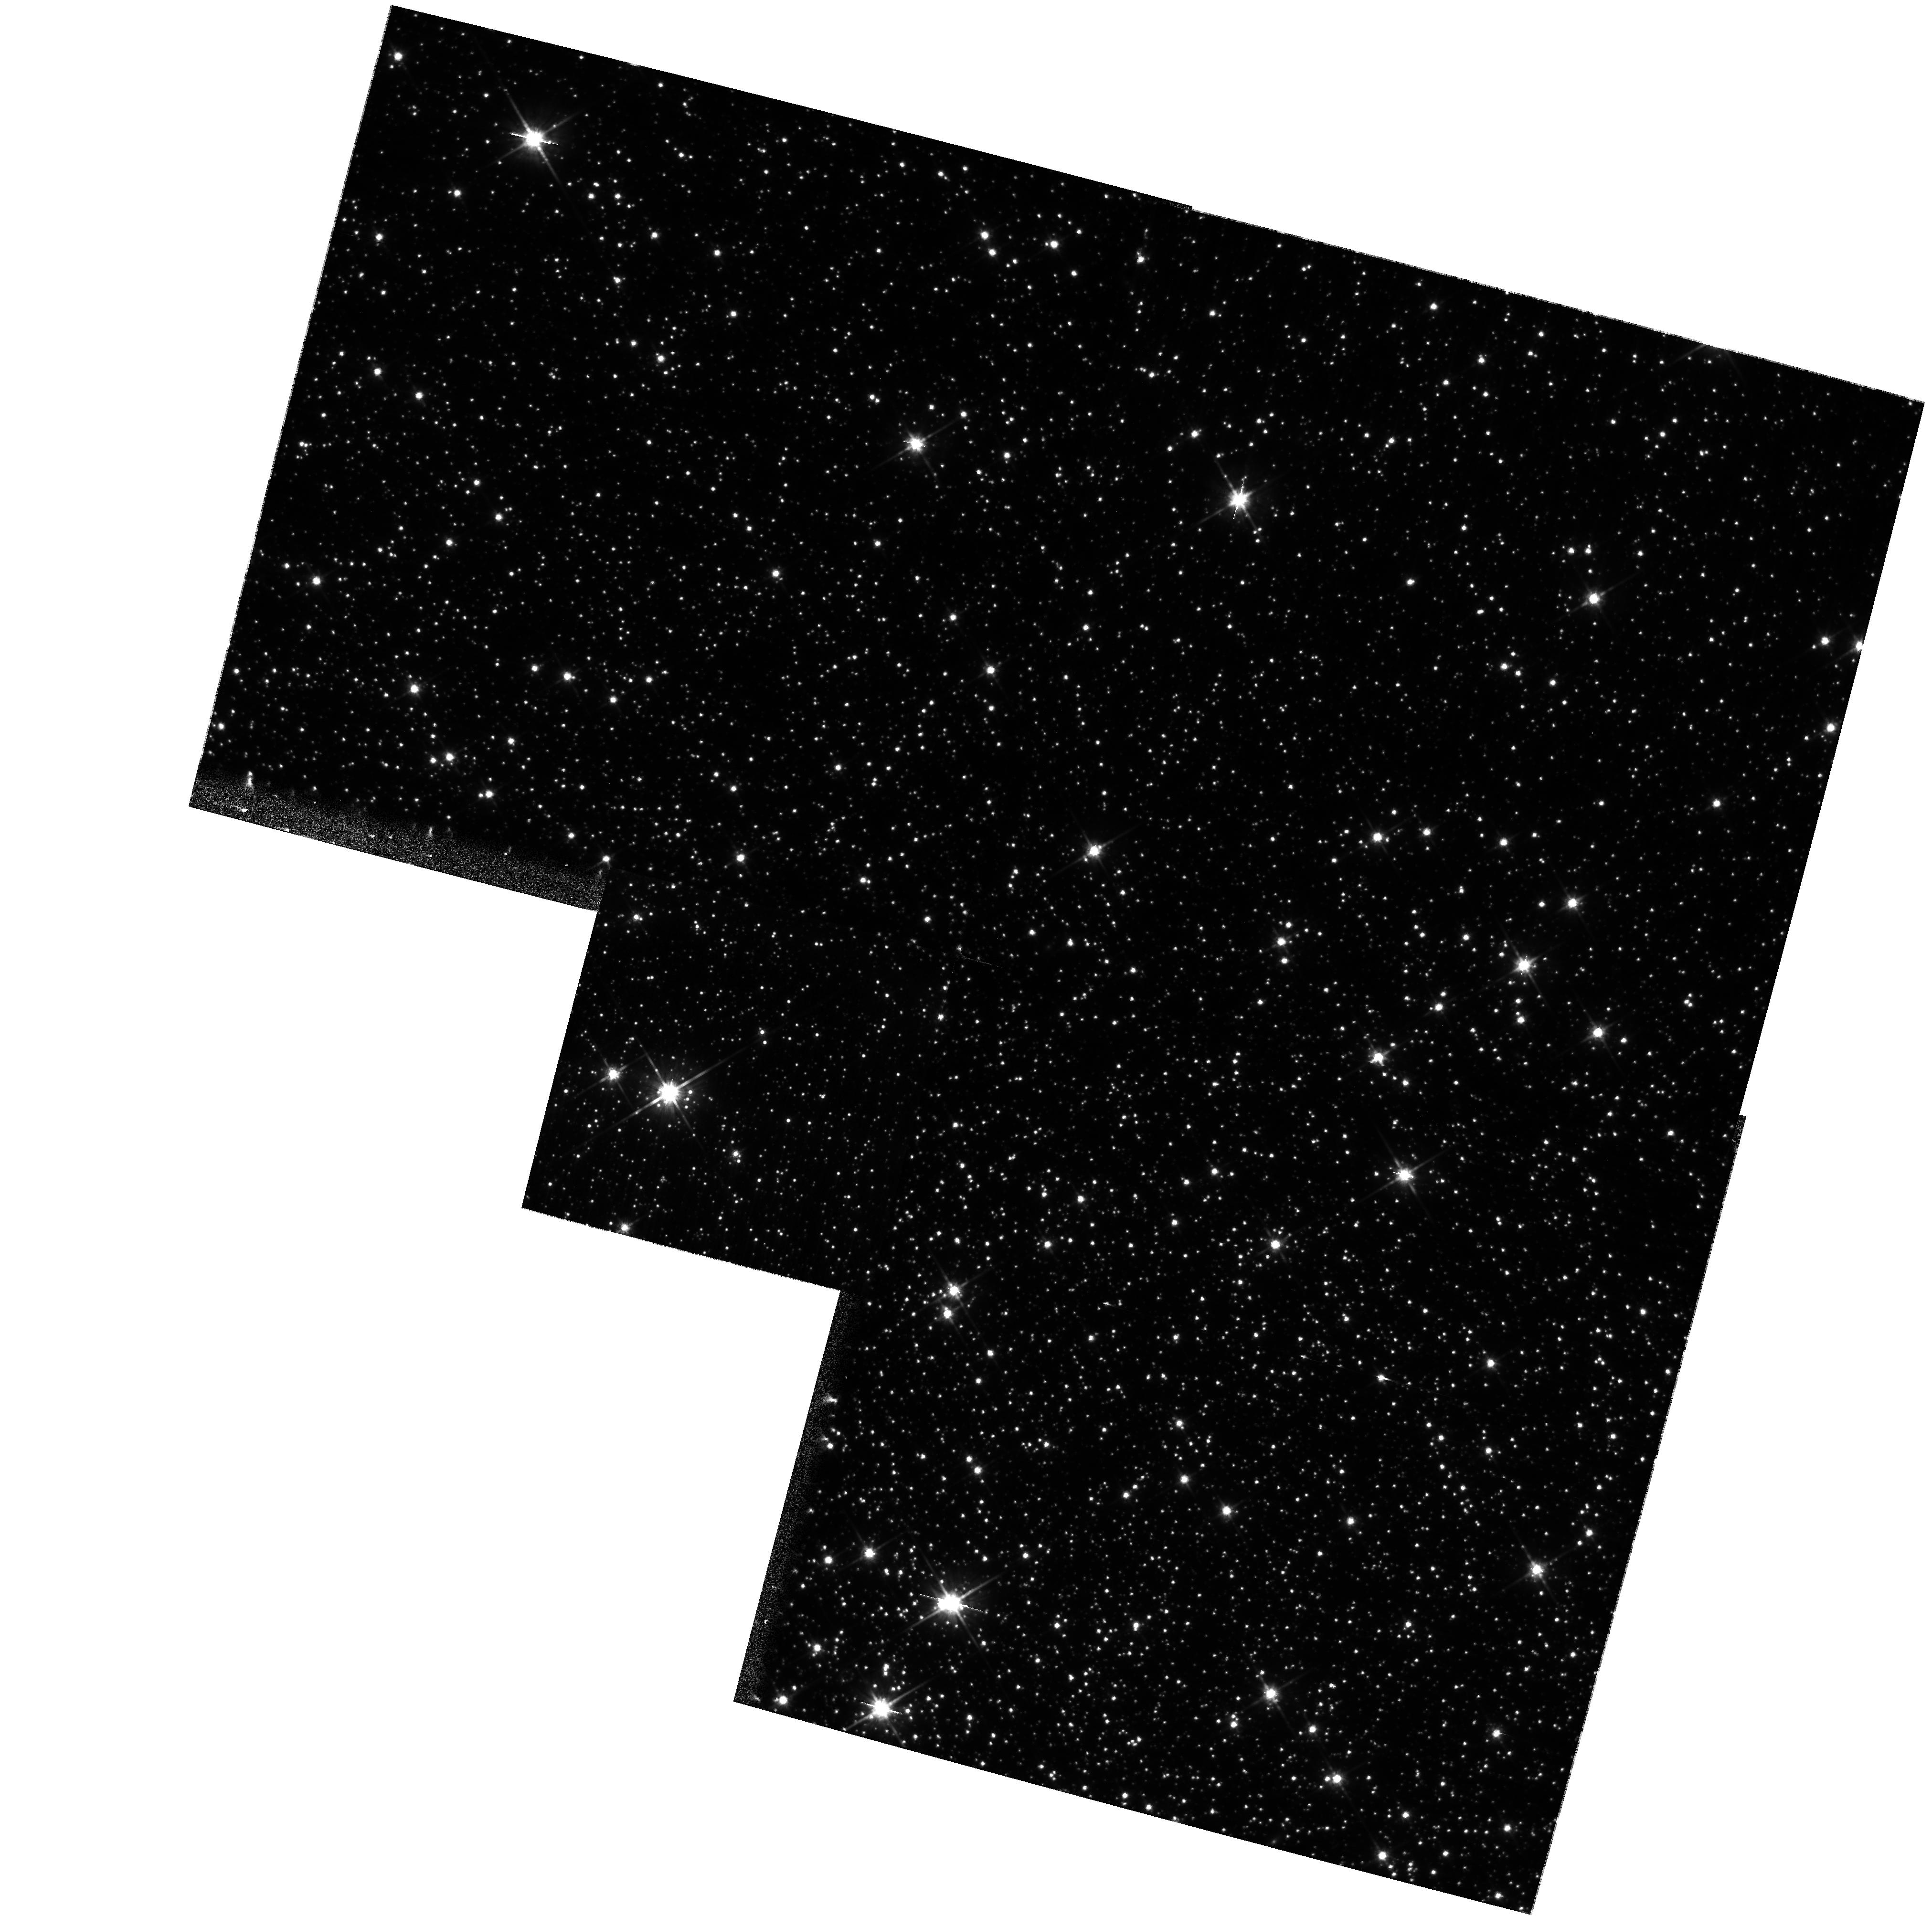
Target: OMEGA-CEN-COPY
Instrument: WFPC2/PC
Filter: F814W
Exposure: 20 min
Observation ID: hst_11030_55_wfpc2_pc_f814w_u9wj55

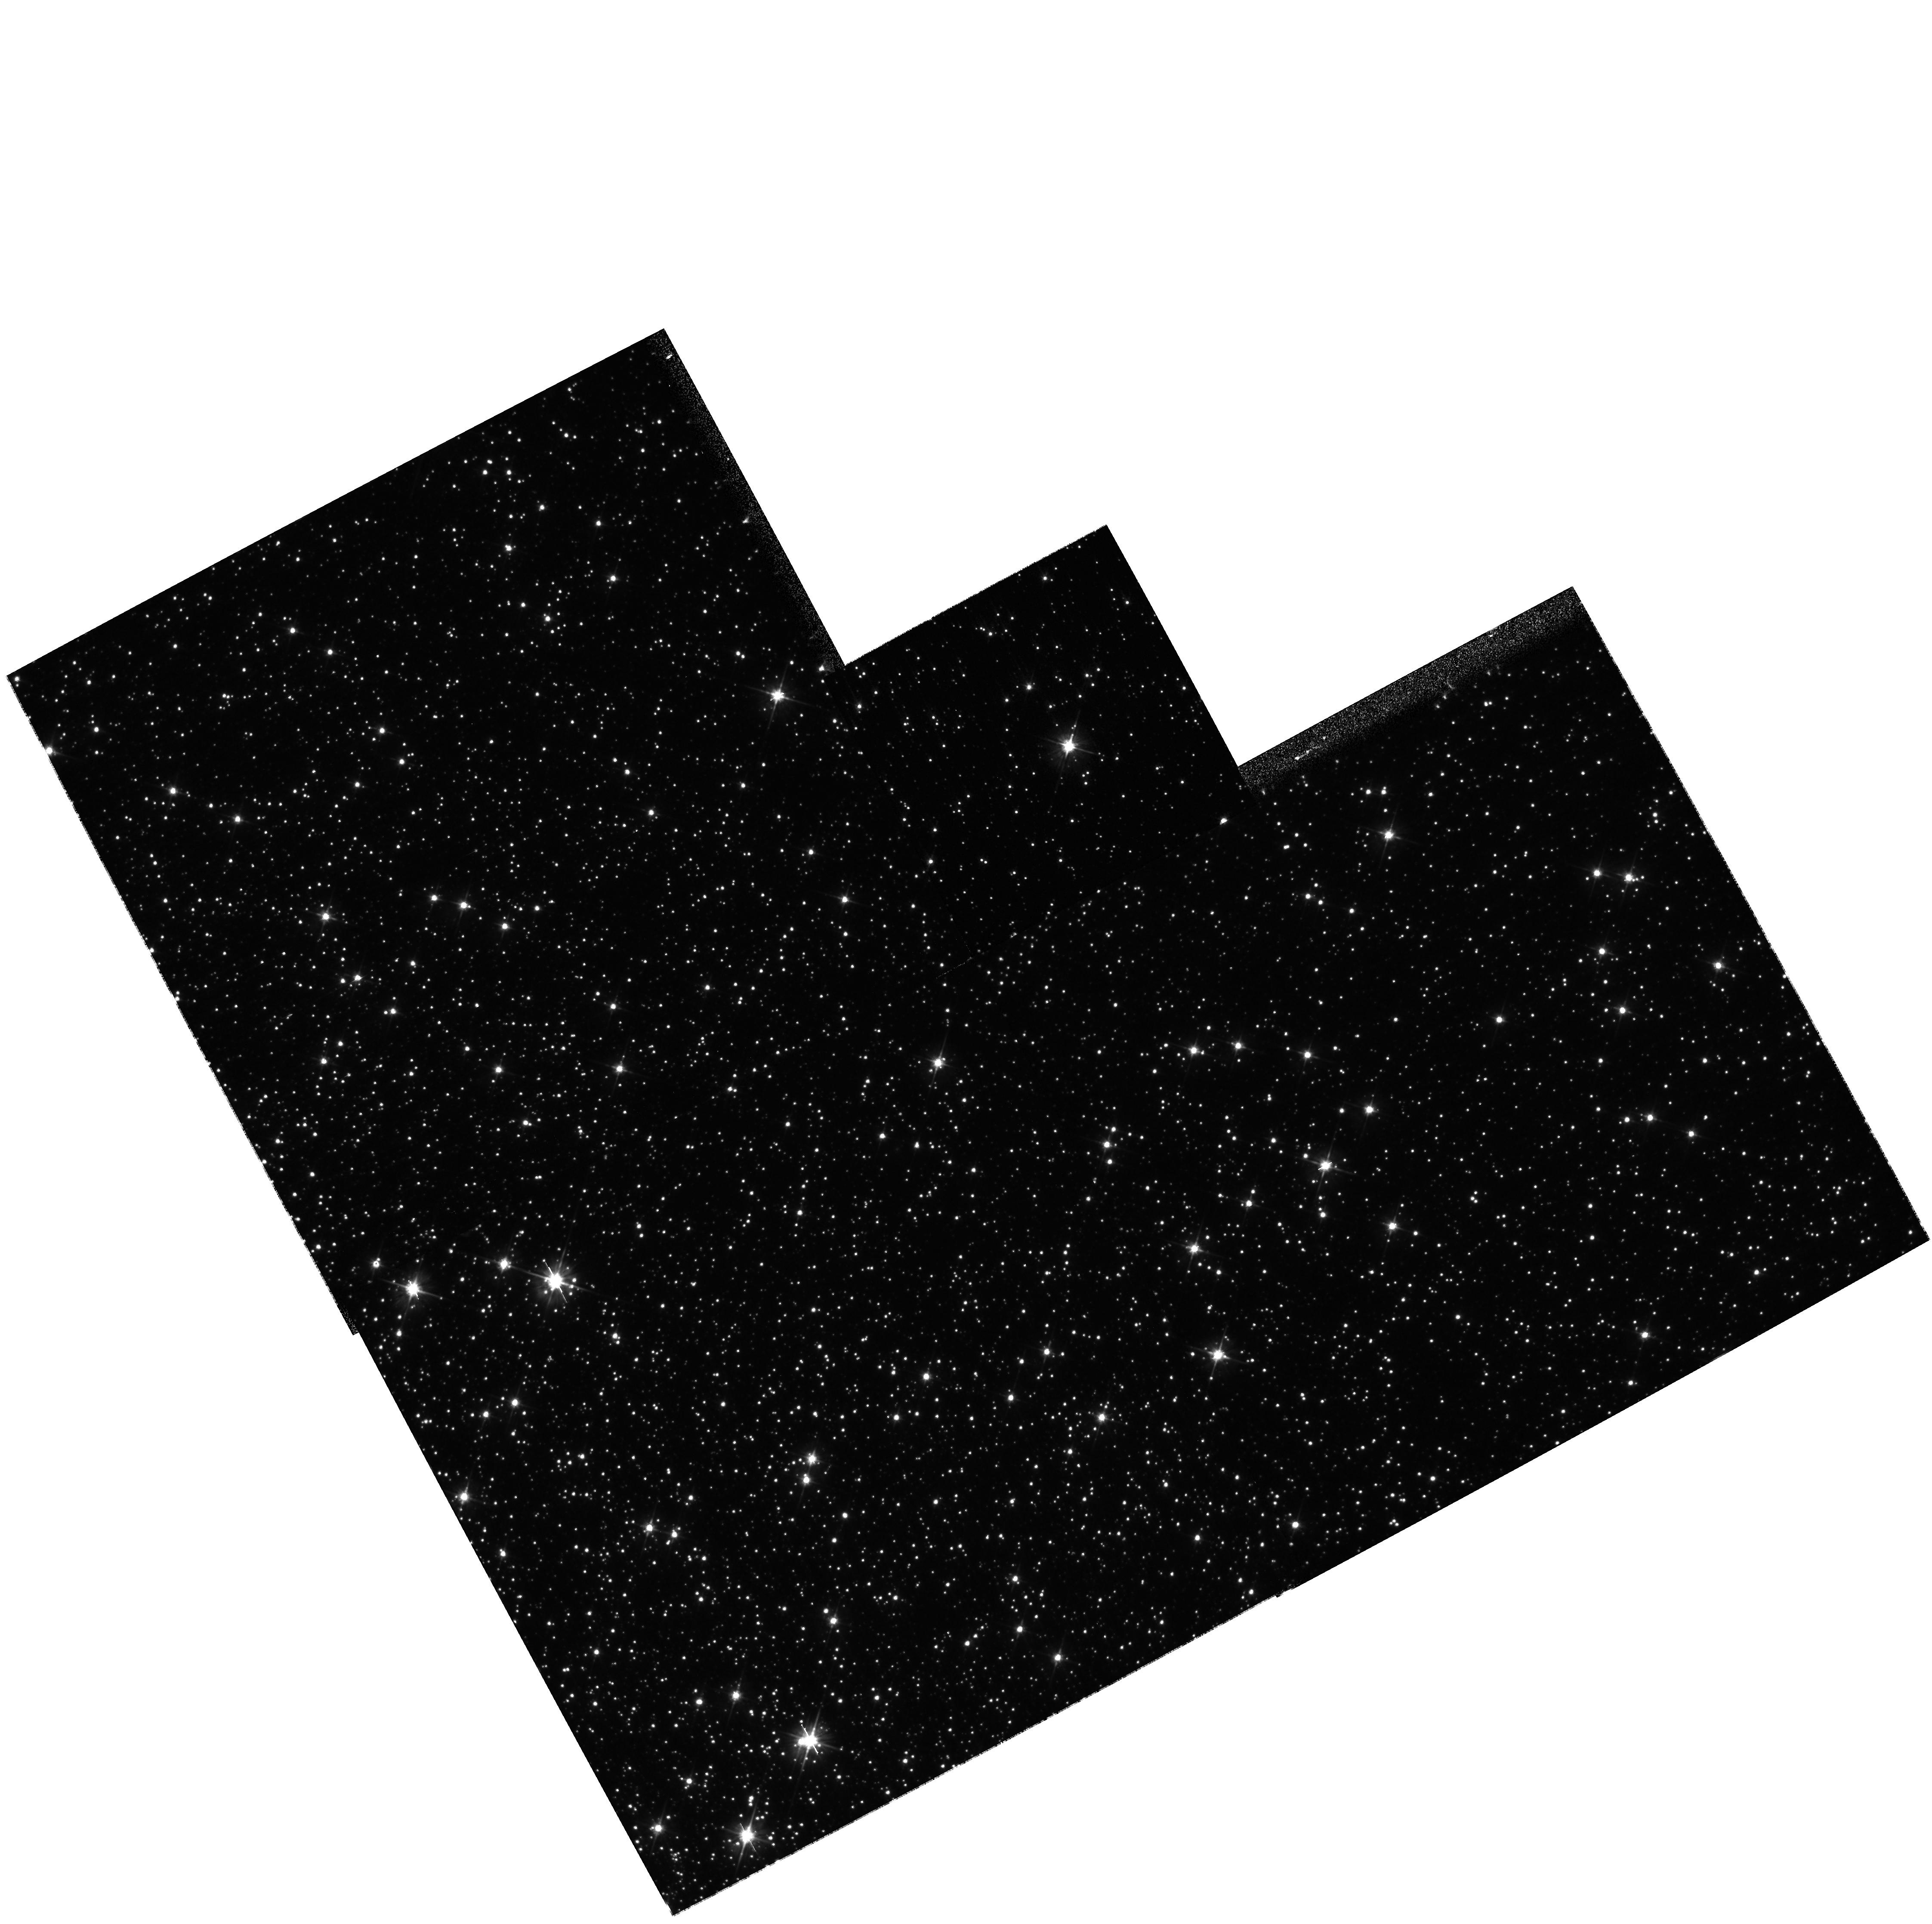
Target: OMEGA-CEN
Instrument: WFPC2/PC
Filter: F555W
Exposure: 5 min
Observation ID: hst_11030_22_wfpc2_pc_f555w_u9wj22

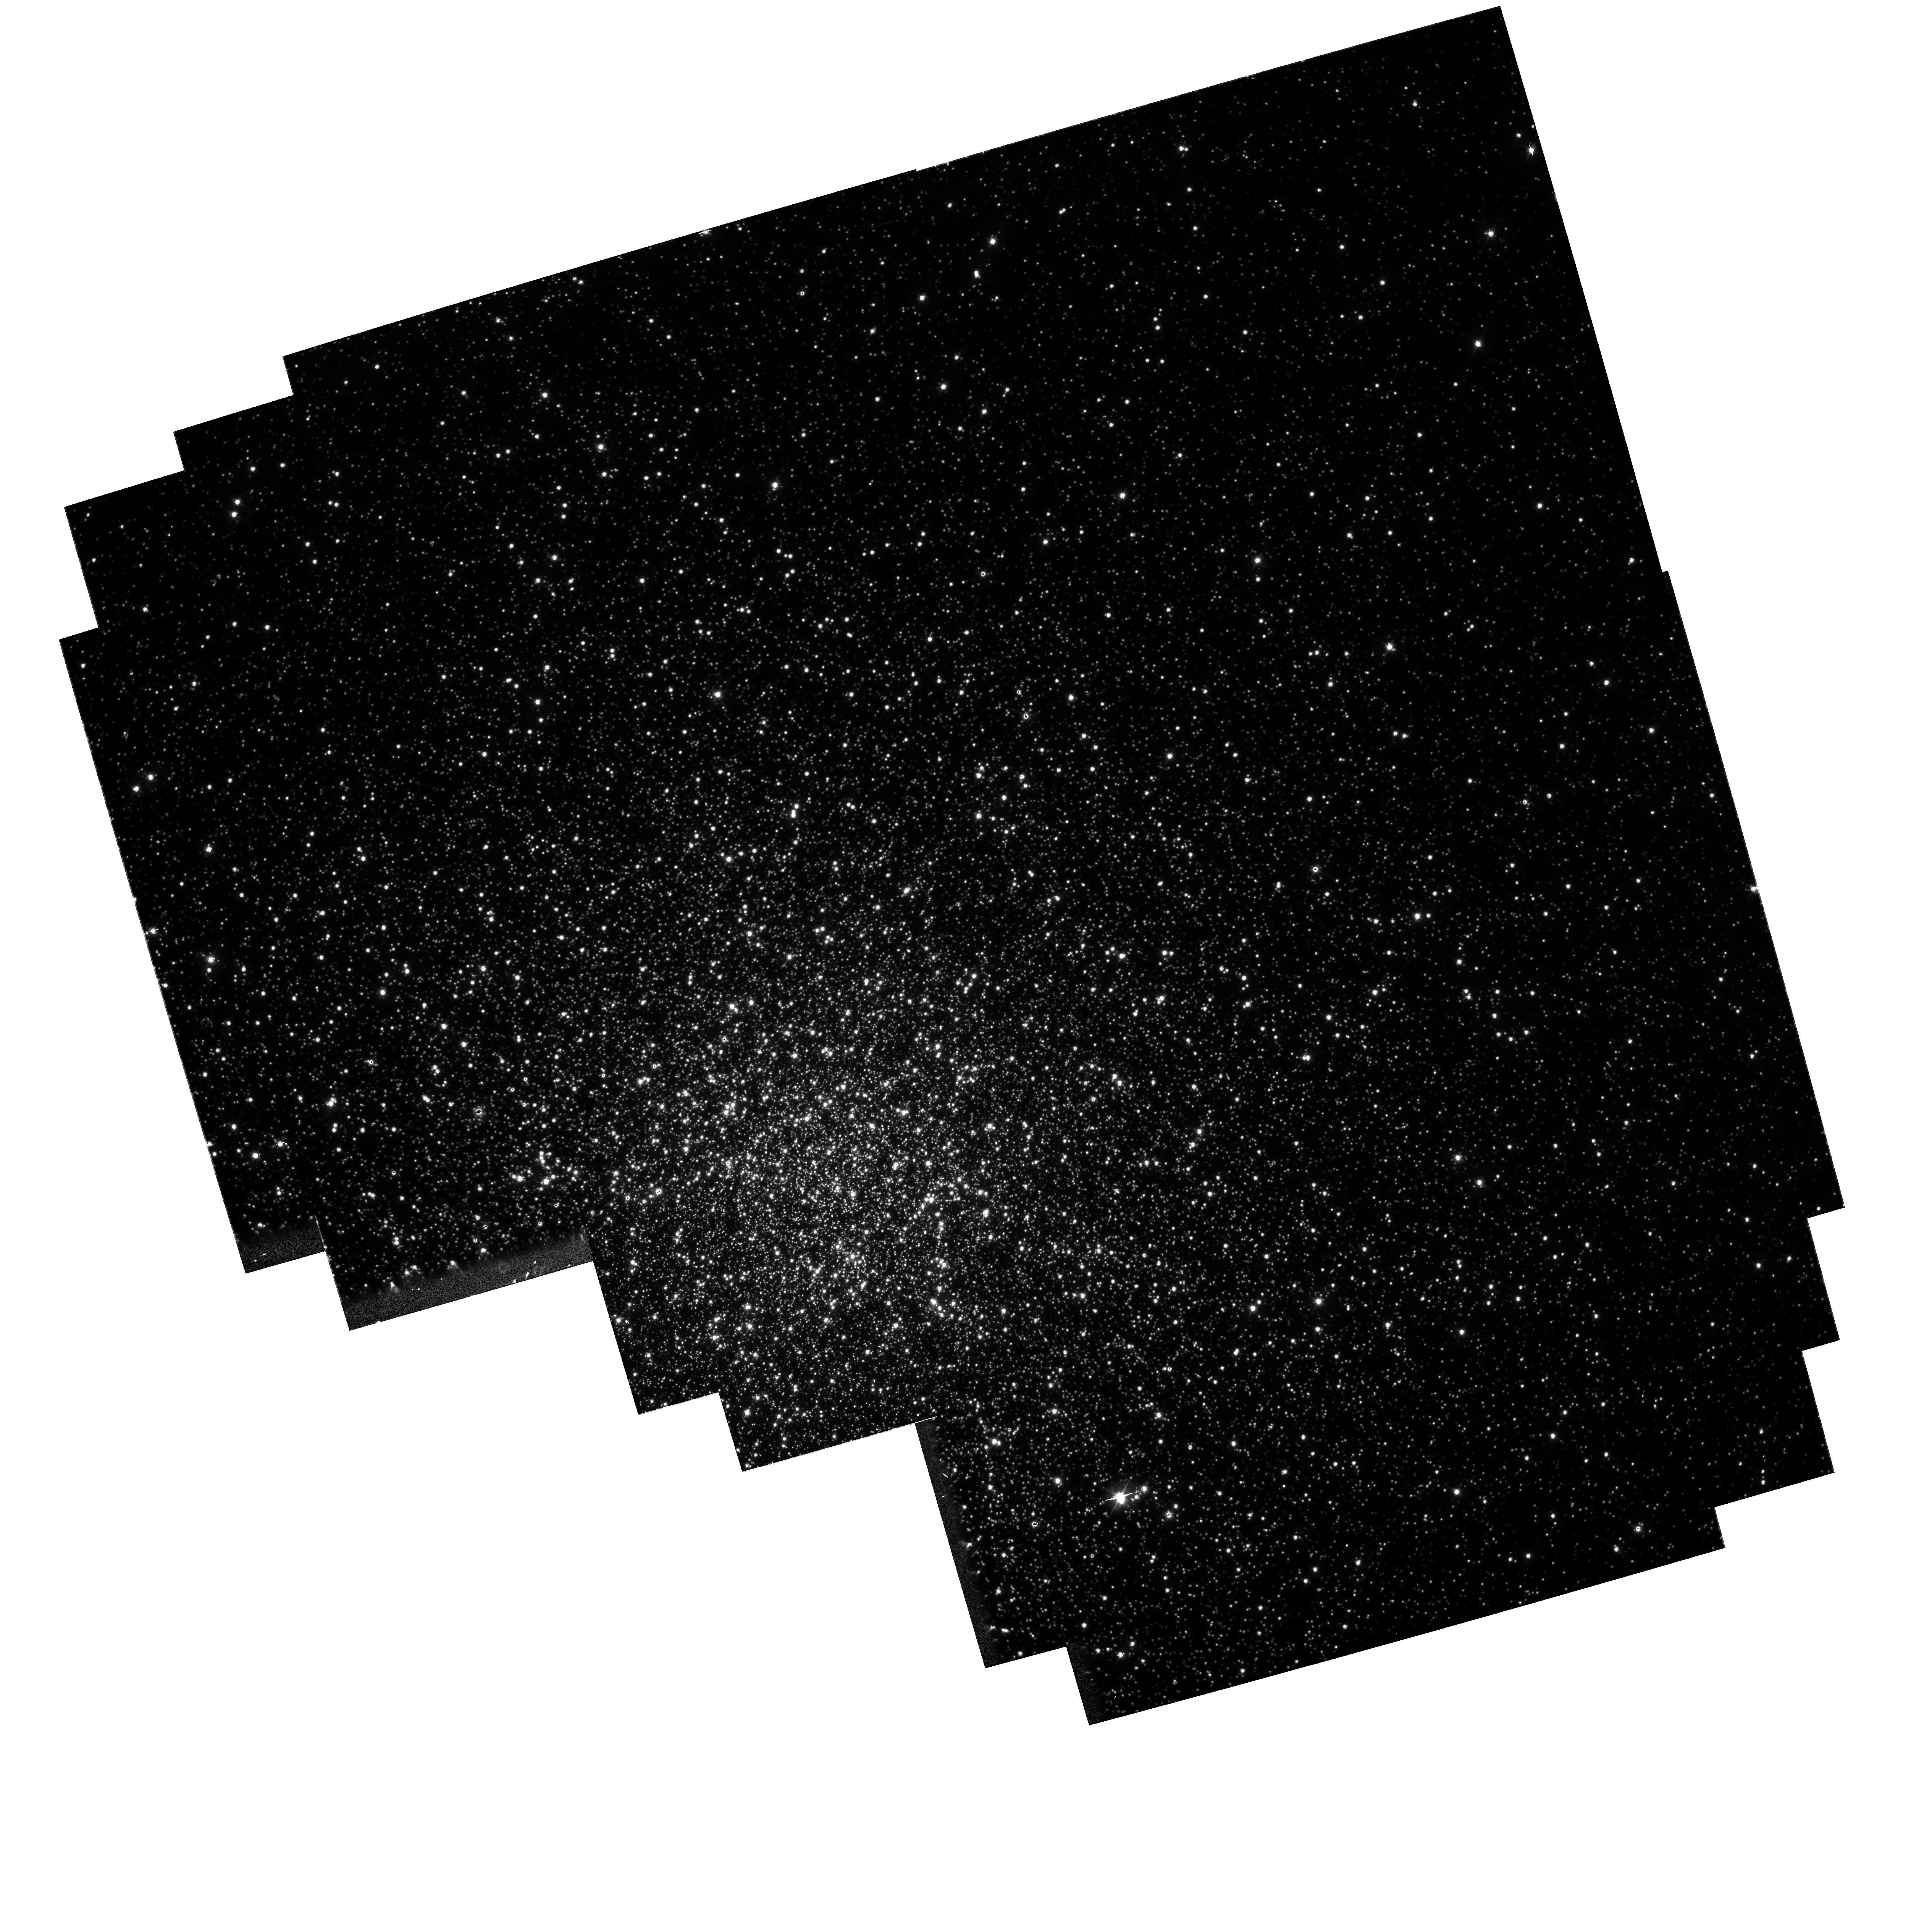
Target: 47TUCFIELDCORE
Instrument: WFPC2/PC
Filter: F450W
Exposure: 14 min
Observation ID: hst_11030_82_wfpc2_pc_f450w_u9wj82

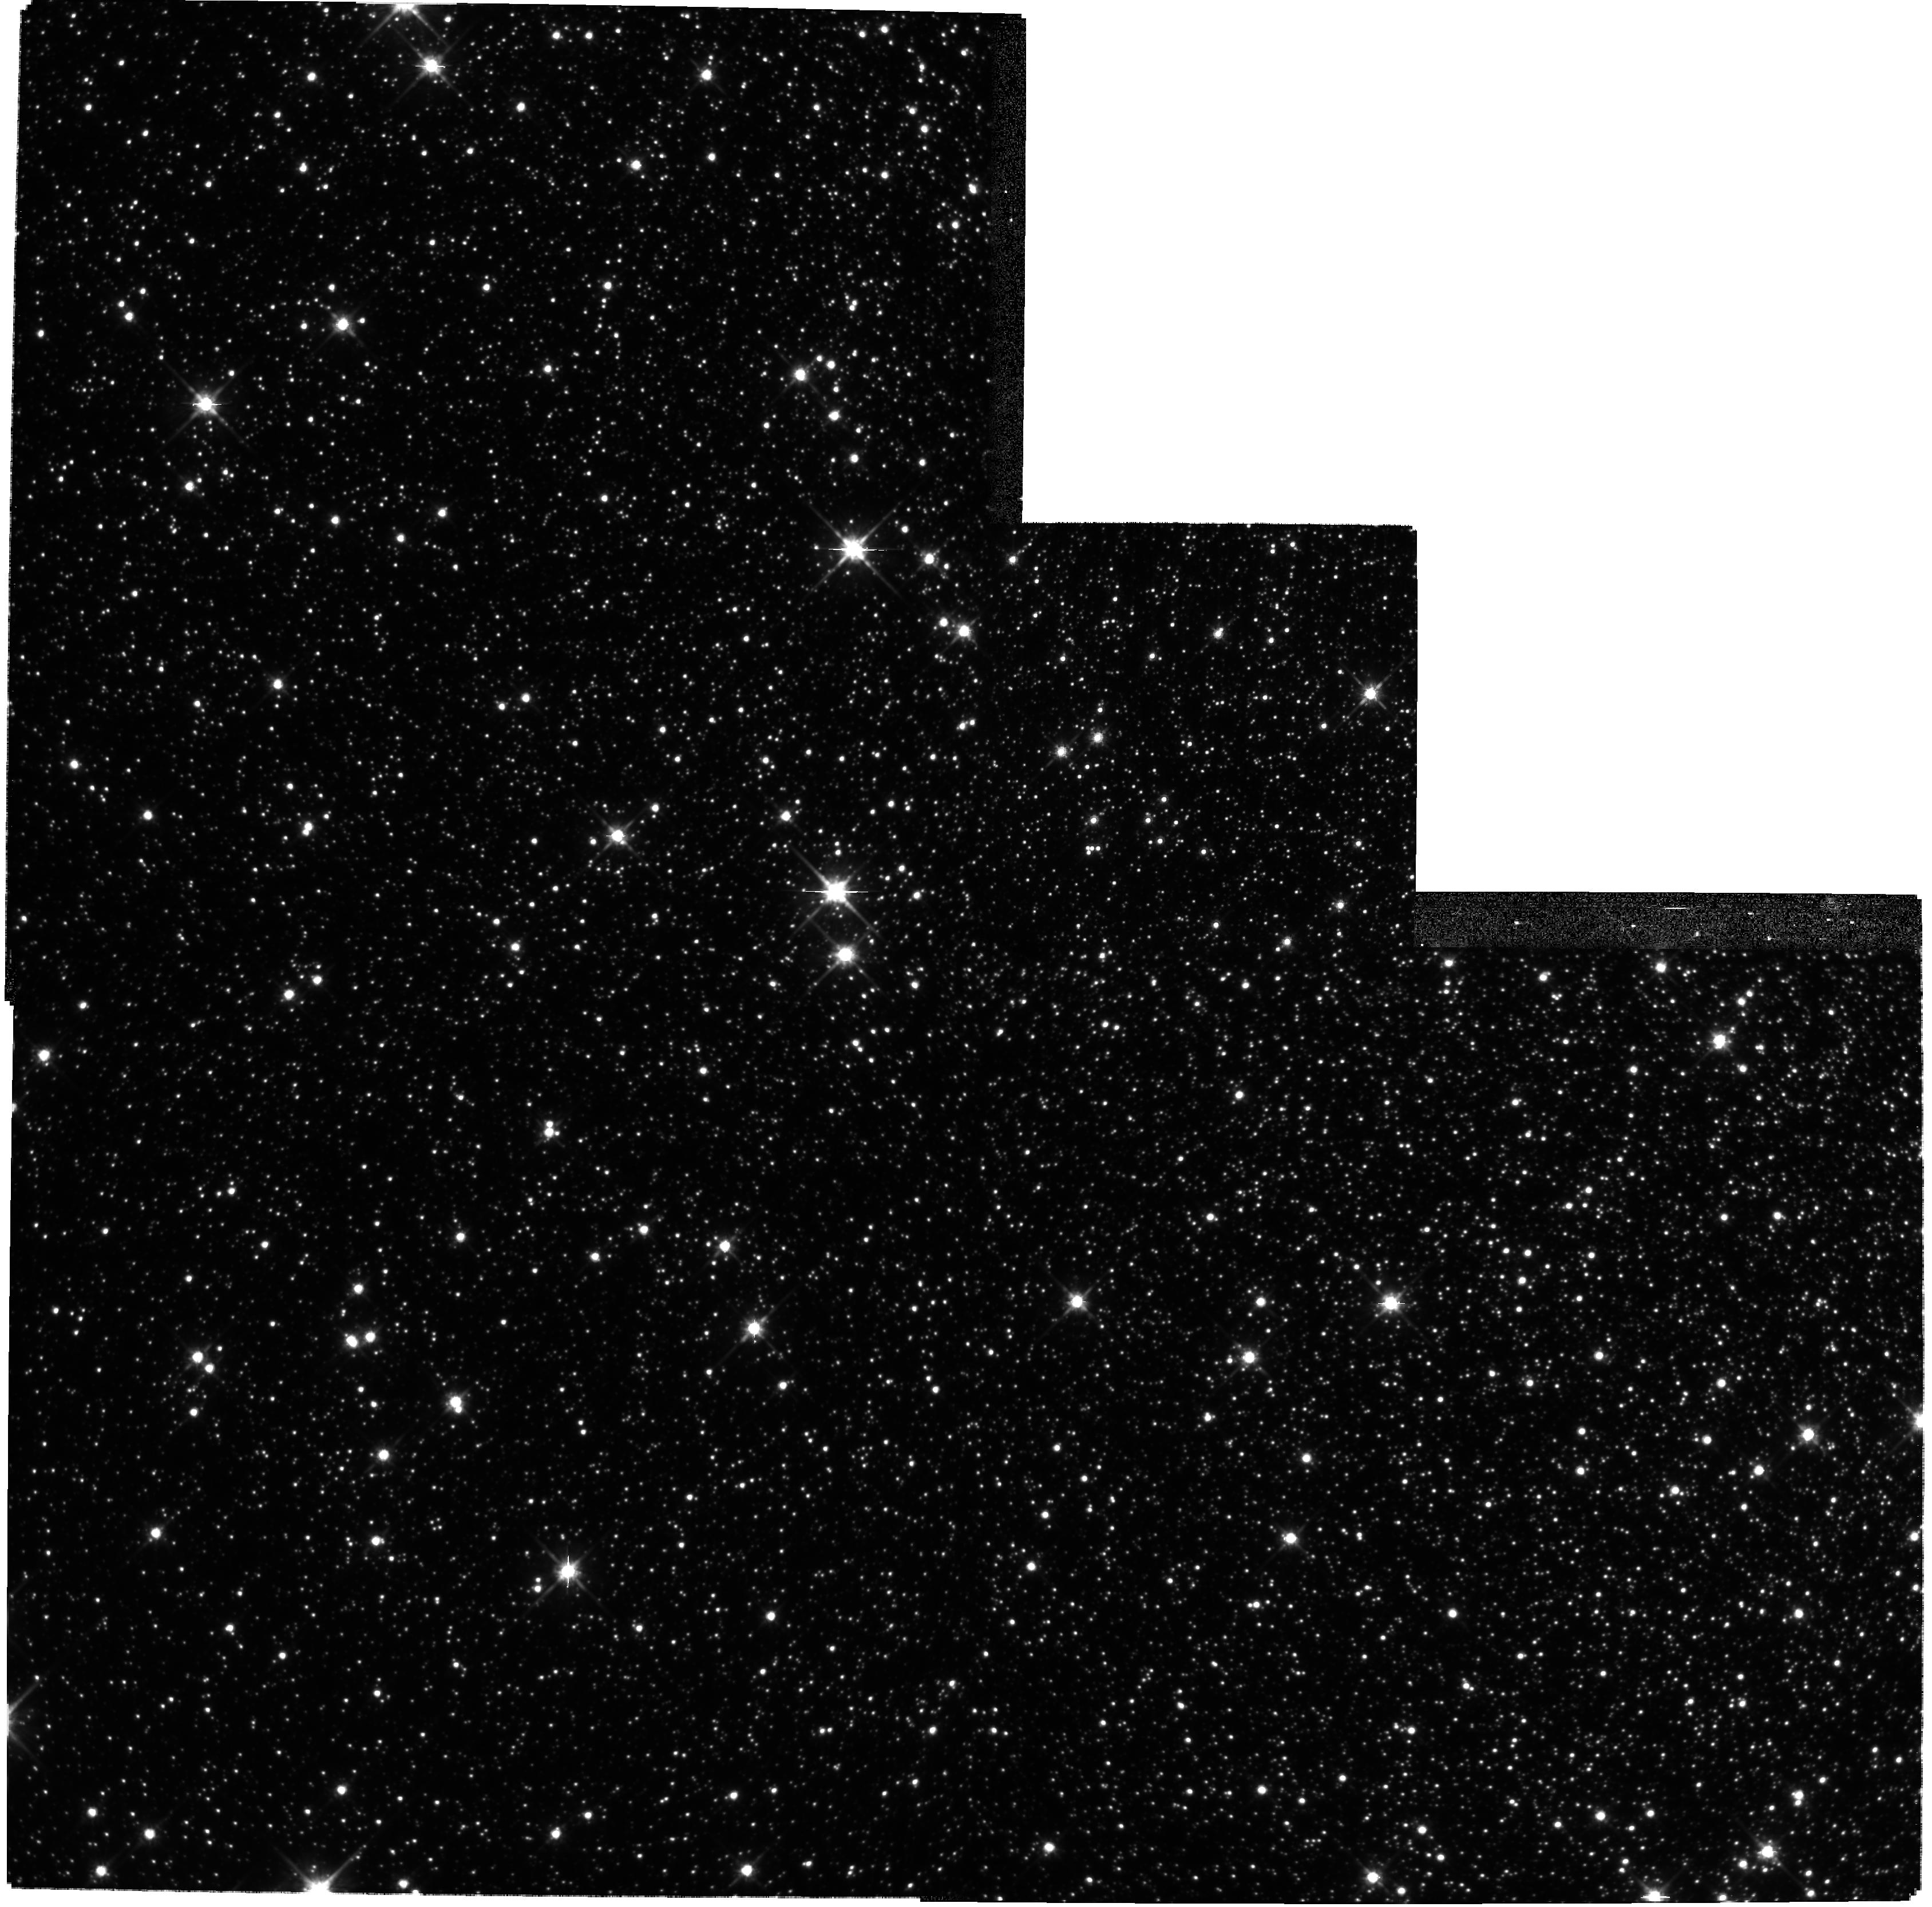
Target: WCENICF
Instrument: WFPC2/PC
Filter: F814W
Exposure: 11 min
Observation ID: hst_11030_85_wfpc2_pc_f814w_u9wj85

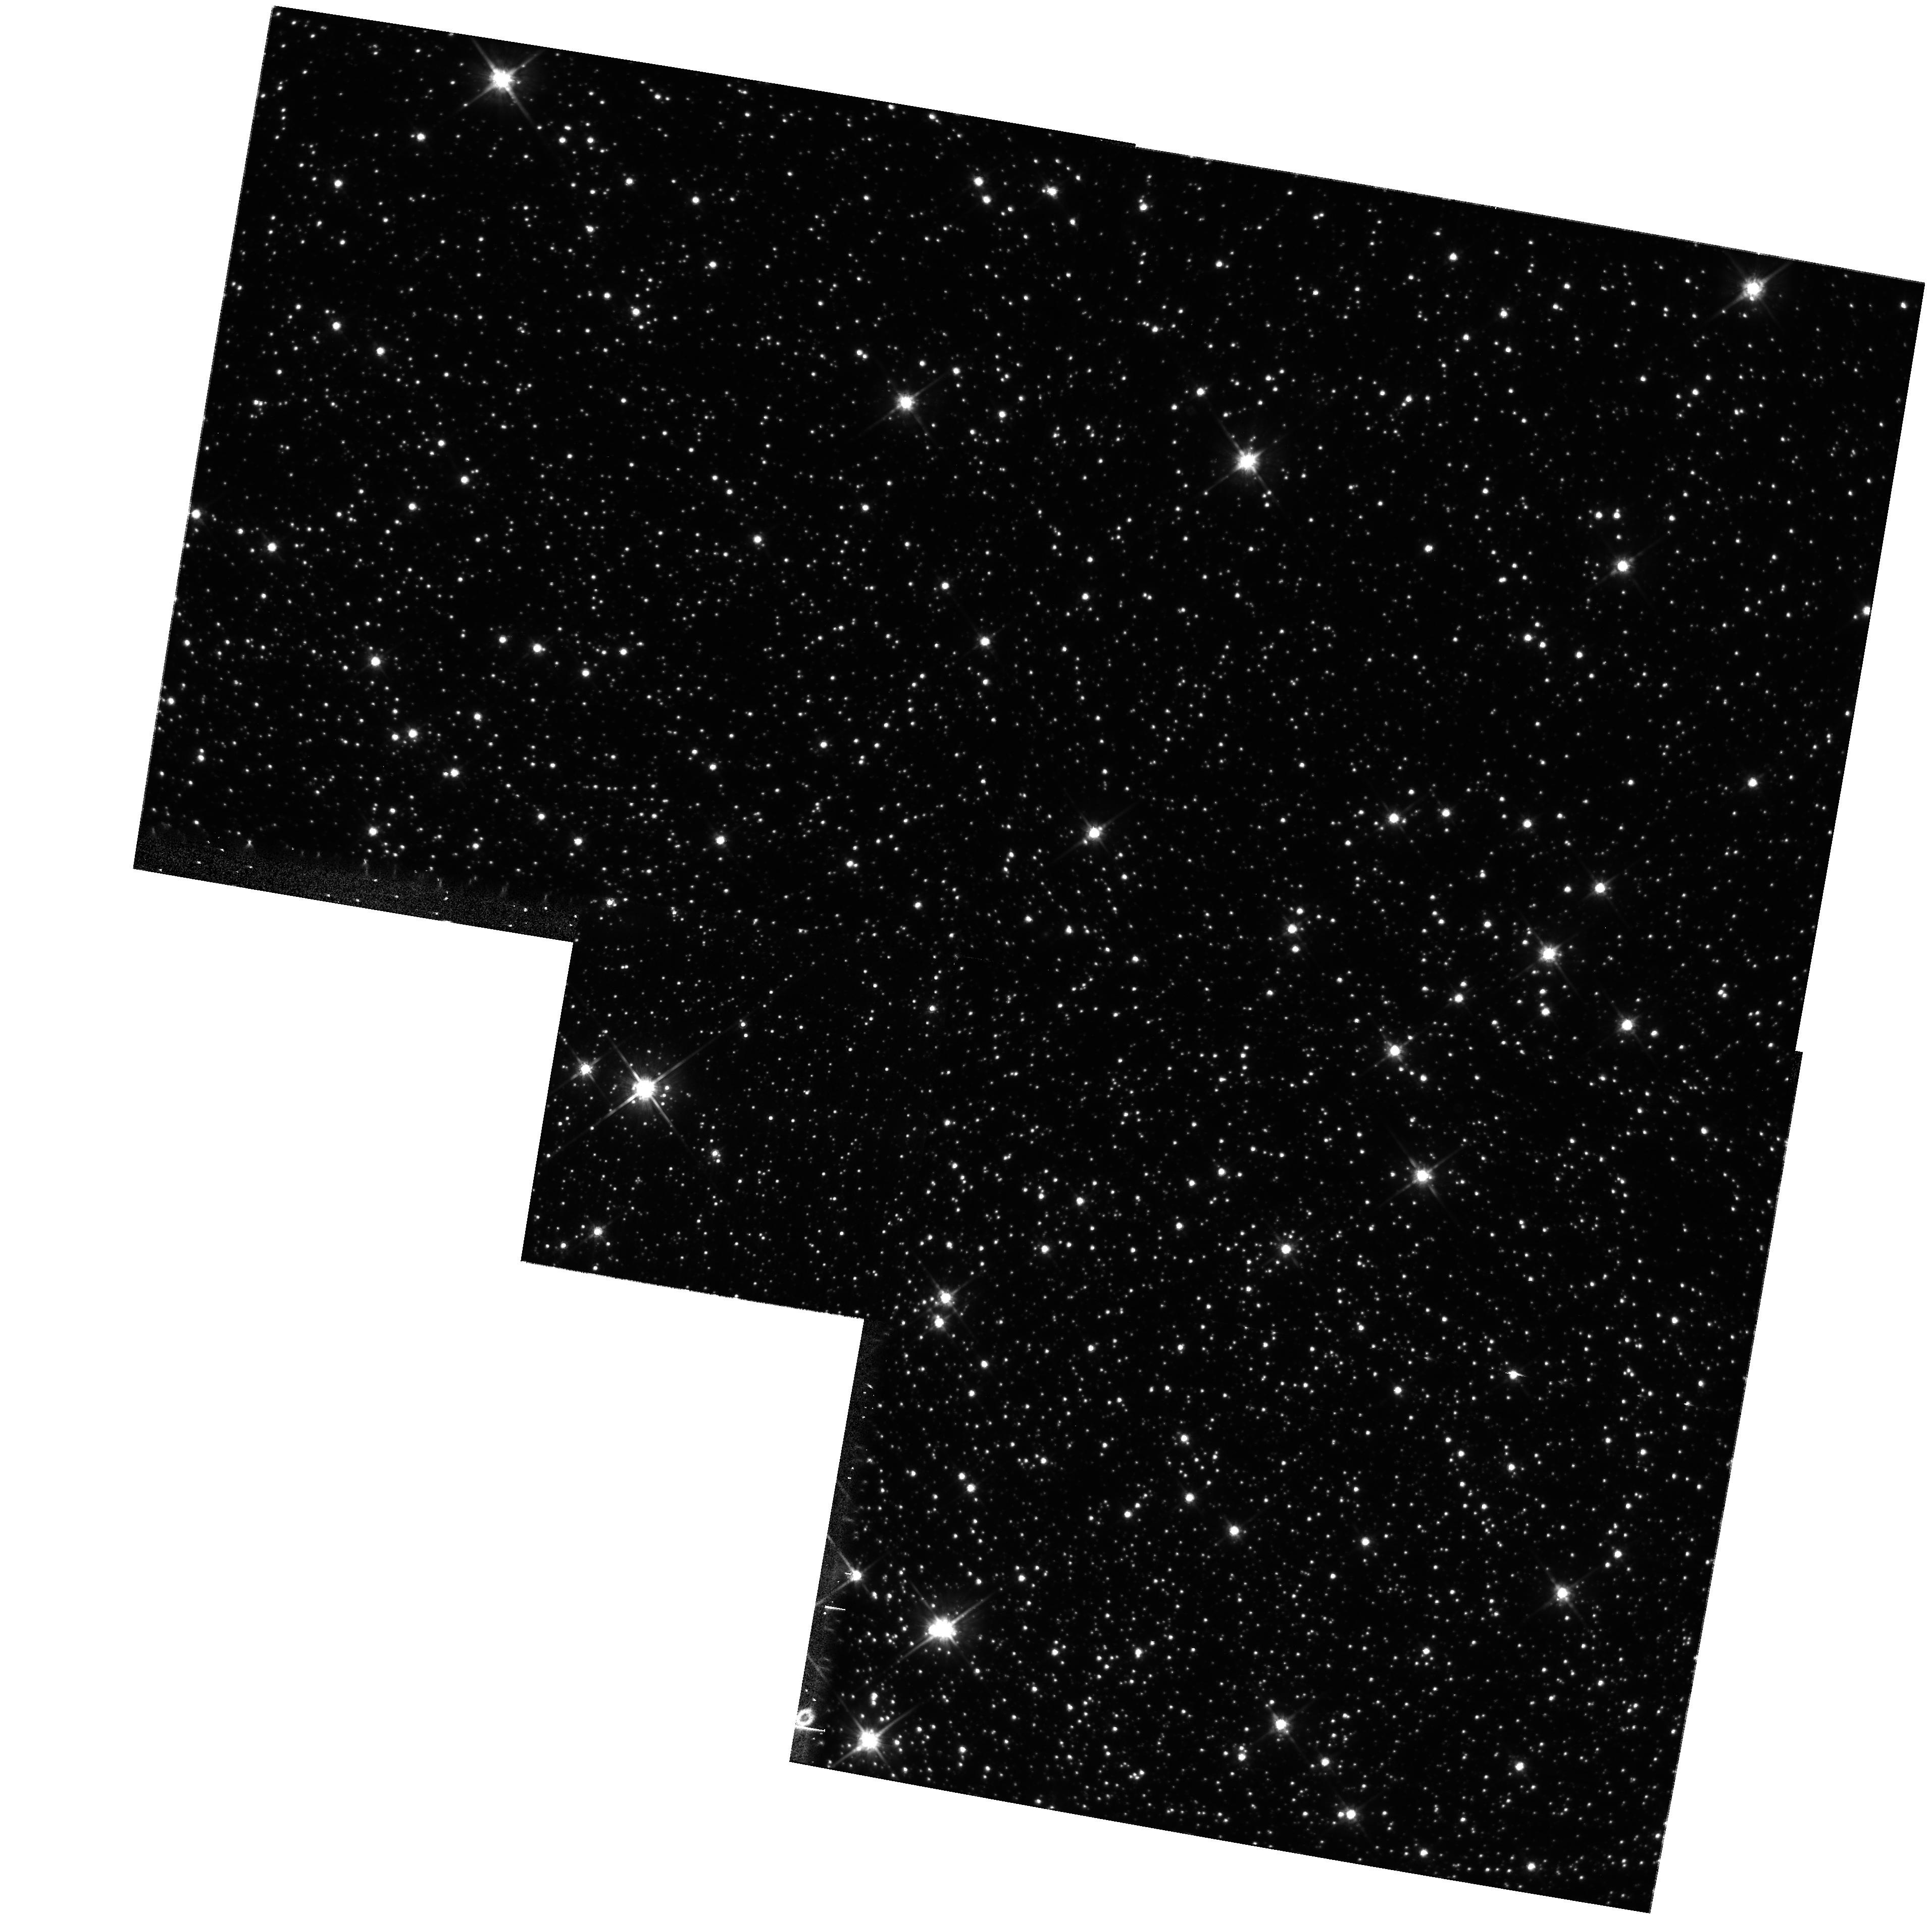
Target: OMEGA-CEN-COPY
Instrument: WFPC2/PC
Filter: F814W
Exposure: 13 min
Observation ID: hst_11030_49_wfpc2_pc_f814w_u9wj49

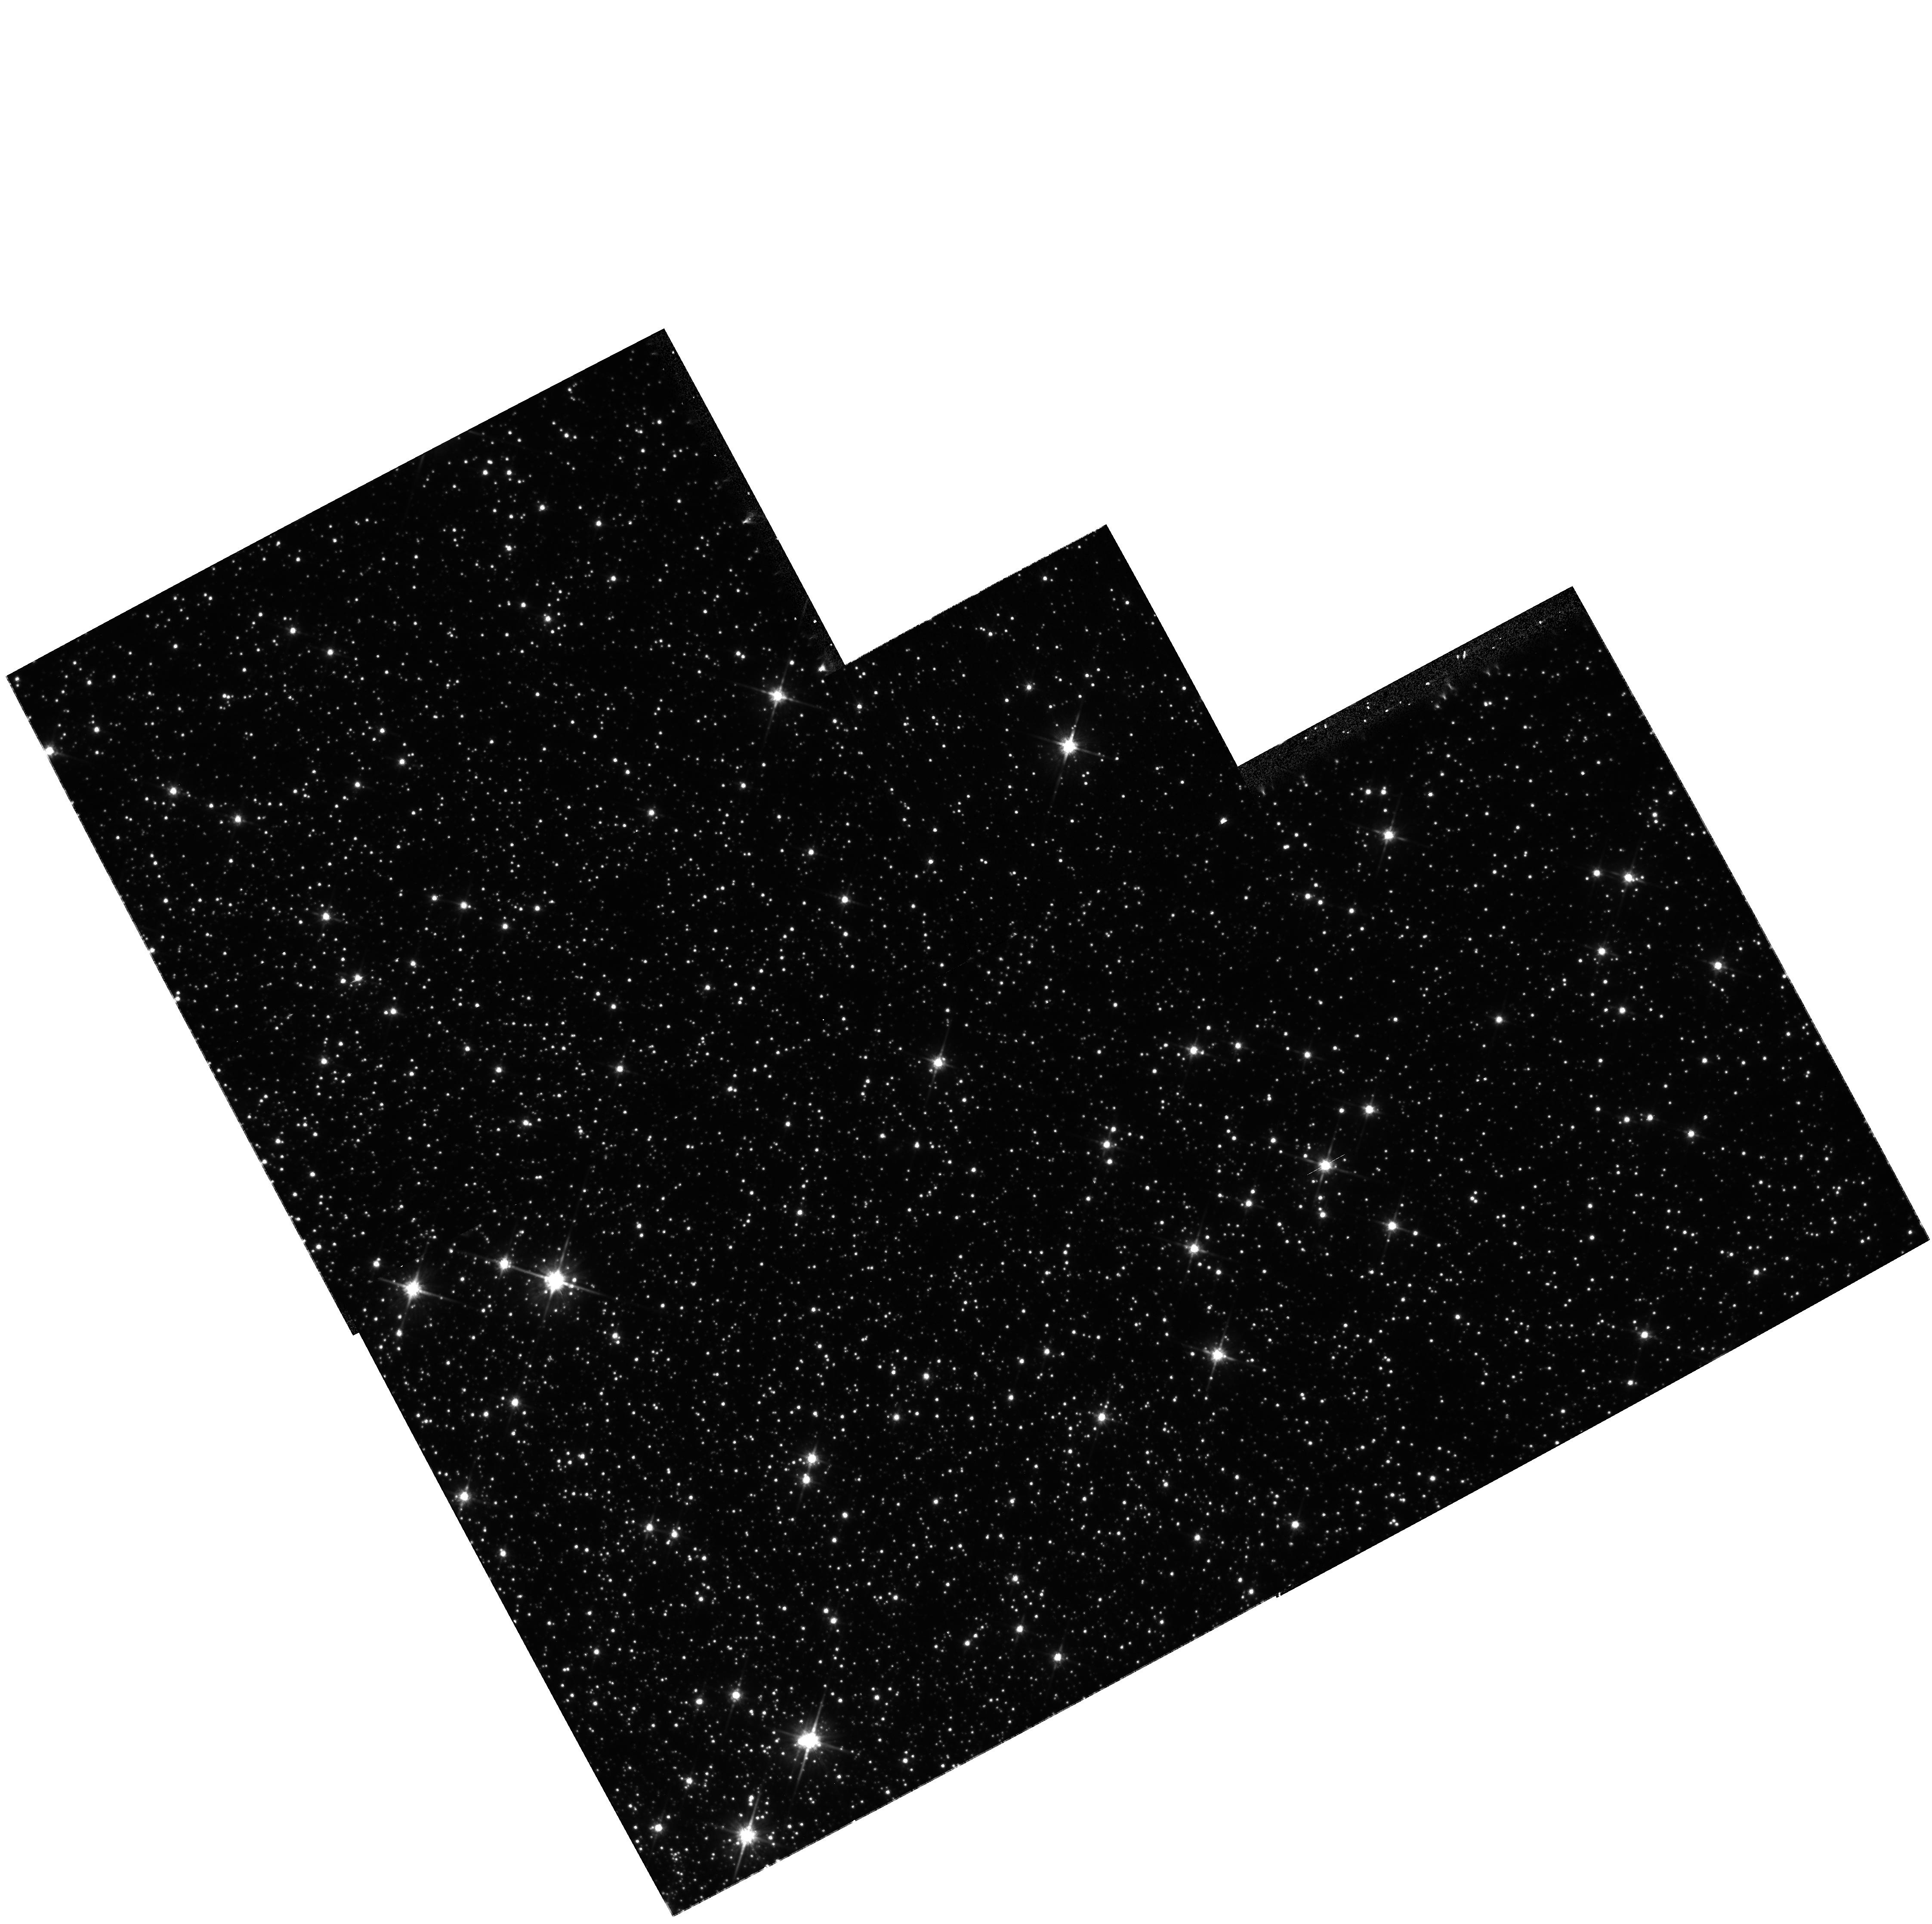
Target: OMEGA-CEN
Instrument: WFPC2/PC
Filter: F814W
Exposure: 12 min
Observation ID: hst_11030_22_wfpc2_pc_f814w_u9wj22

WFPC2 WF4 Temperature Adjustments 3-5 (PI: Dixon, W. Van Dyke)

In the fall of 2005, a serious anomaly was found in images obtained with the WF4 CCD in WFPC2. The WF4 CCD bias level had become unstable, resulting in sporadic images with either low or zero bias level. The severity and frequency of the problem was rapidly increasing, making it possible that WF4 would soon become unusable. Examination of bias levels during periods with frequent WFPC2 images showed low and zero bias episodes every 4 to 6 hours. This periodicity is driven by cycling of the WFPC2 Replacement Heater, with the bias anomalies occurring at the temperature peaks. The other three CCDs (PC1, WF2, and WF3) are unaffected and continue to operate properly. Lowering the Replacement Heater temperature set points by a few degrees C temporarily eliminates the WF4 anomaly, but must be repeated at regular intervals: Heater Set Points (C) OOT# Date Lower Upper 1993 - 2006 10.9 14.9 1 2006/01/09 10.9 12.2 2 2006/02/20 10.0 11.3 3 2007/03/27 8.8 10.0 4 2007/08/14 7.8 9.0 5 2008/02/26 6.9 8.1 The observations described in this proposal are designed to test the performance of WFPC2 before and after the March 2007, August 2007, and February 2008 temperature adjustments. Orbits: internal 86, external 8